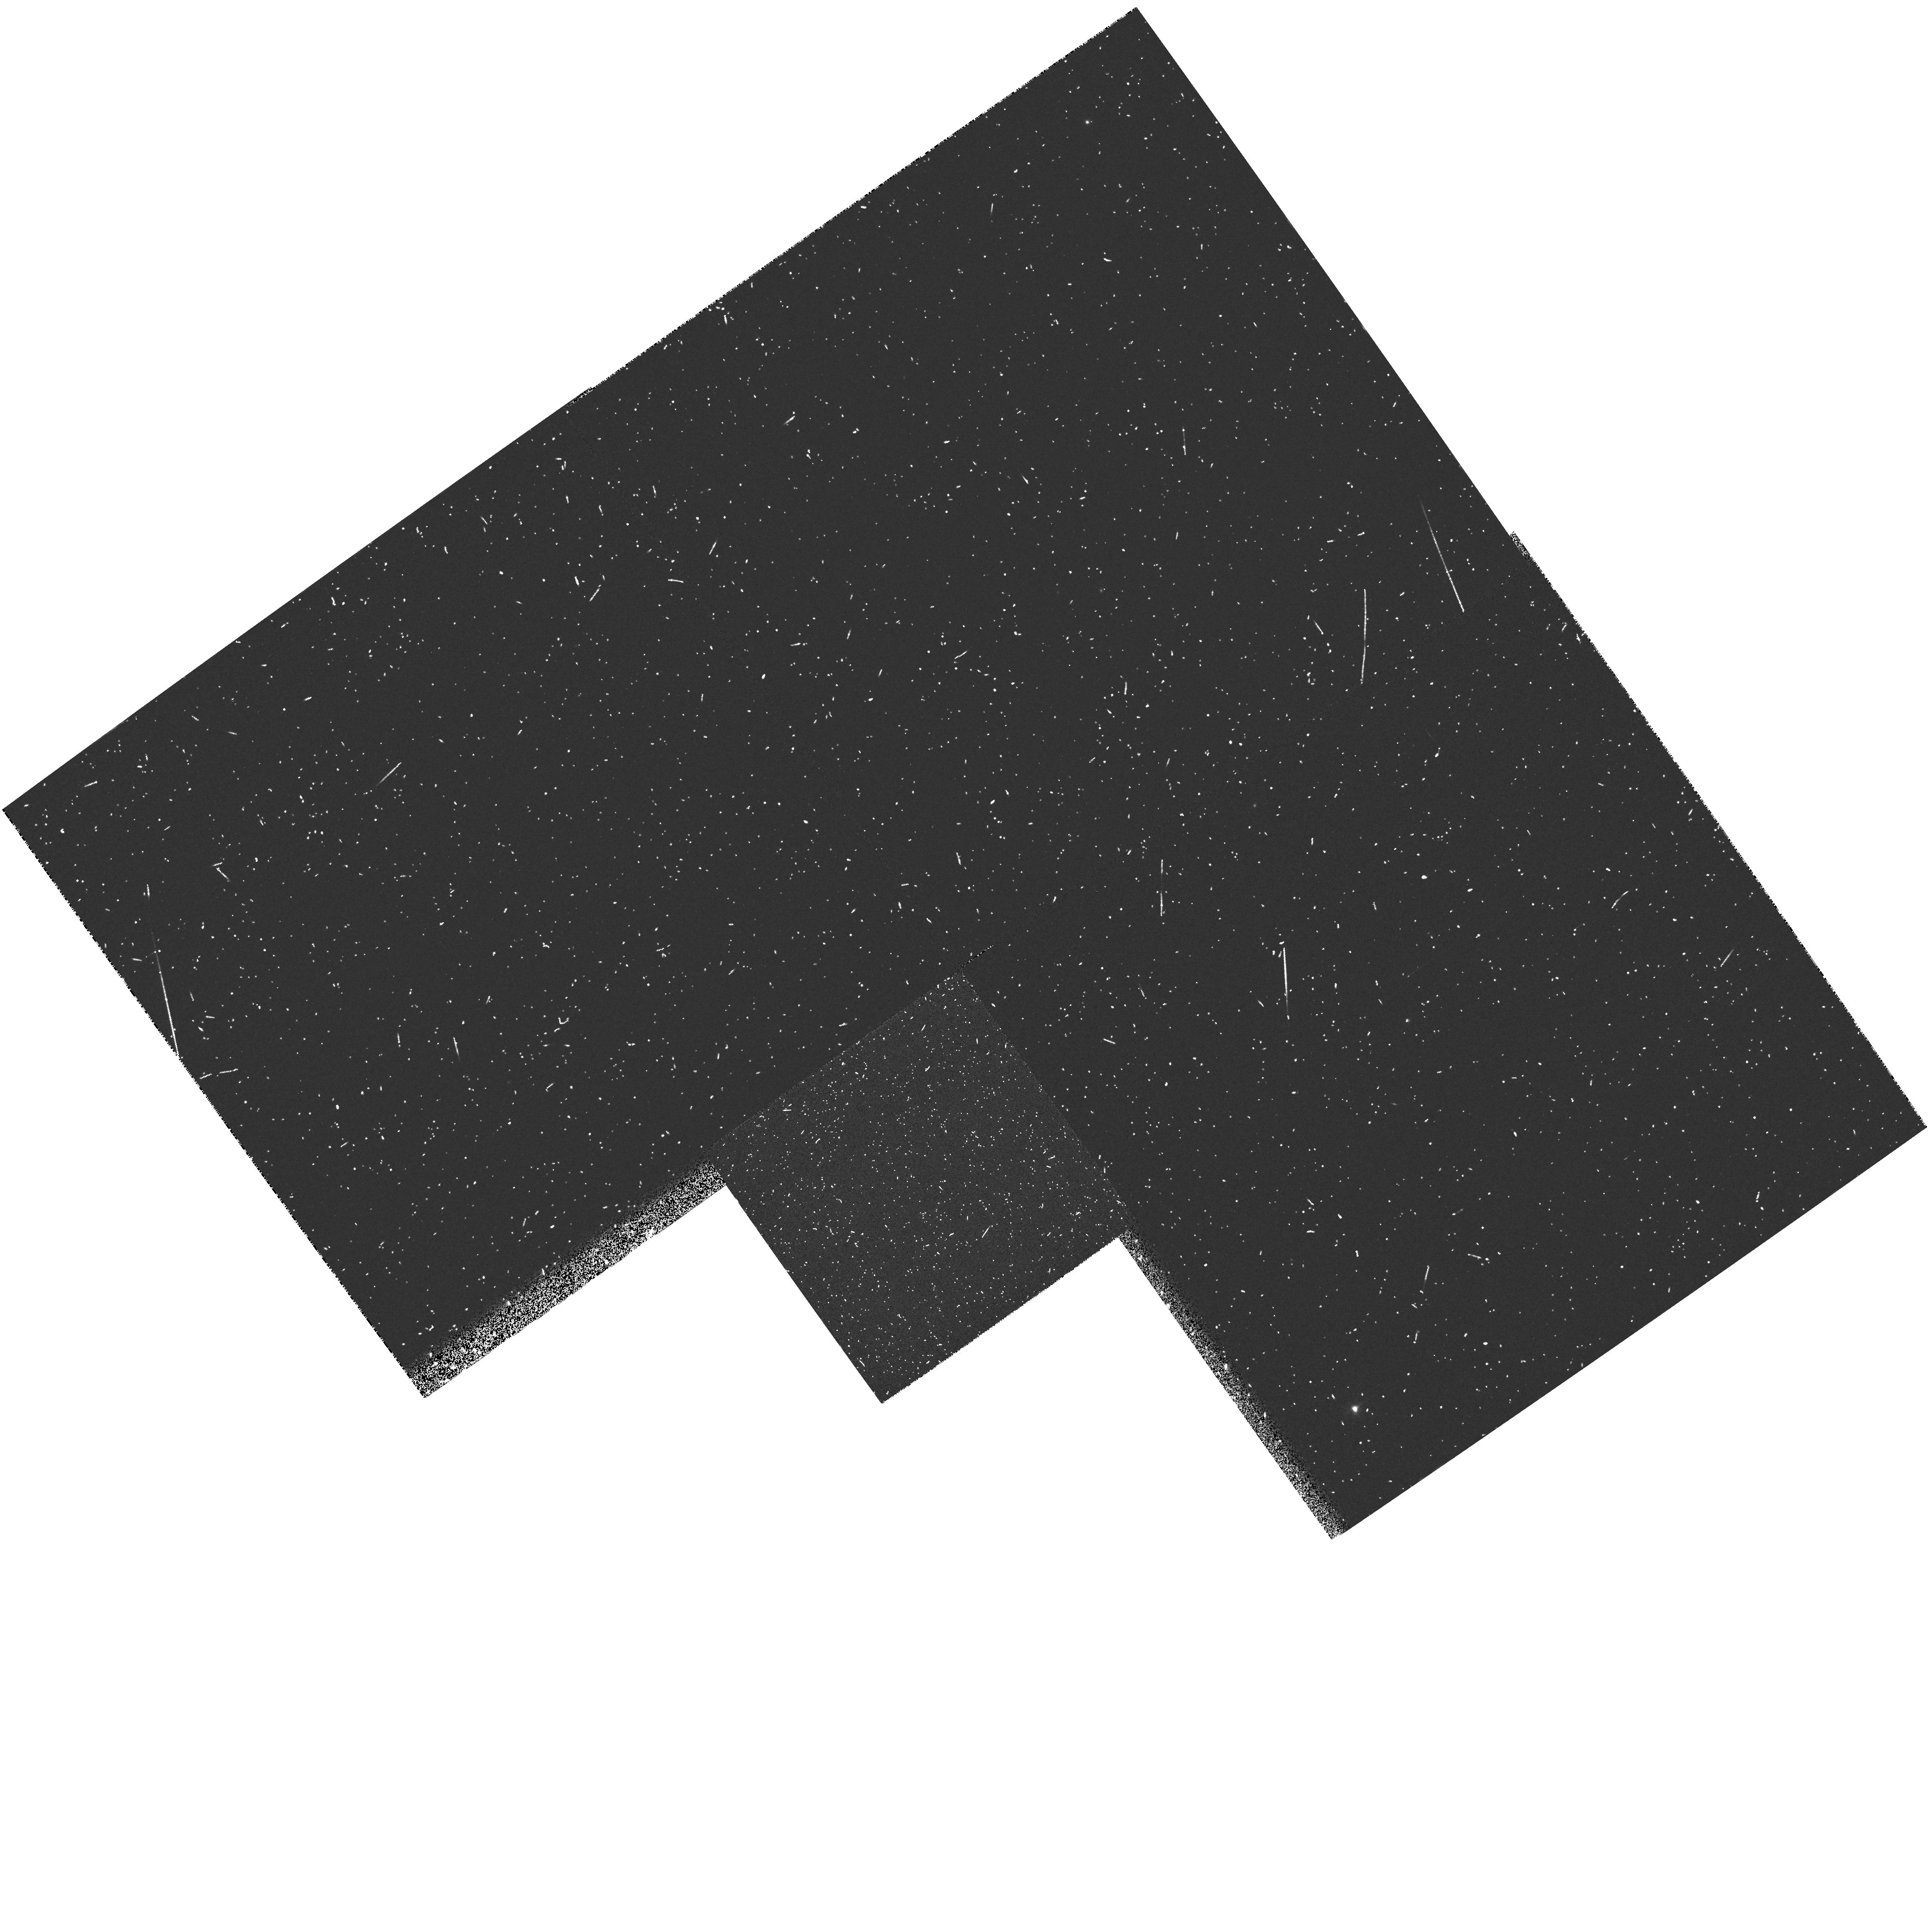
Target: GRW+70D5824
Instrument: WFPC2/PC
Filter: FR868N
Exposure: 2 min
Observation ID: u3i94604m

WFPC2 CYCLE 5: POLARIZATION PROPOSAL (PI: Whitmore, Brad C.)

This is a continuation of proposal 5574. The WFPC2 instrumental polarization is measured by observing an unpolarized star (G191B2B) and a polarized star (BD+64) at four different spacecraft roll angles in F555W. This should permit a detailed and independent calibration of each polarizer quad. Observations are also made in other filters at a single spacecraft roll angle, so as to check the polarizer throughputs as a function of wavelength and aperture position.